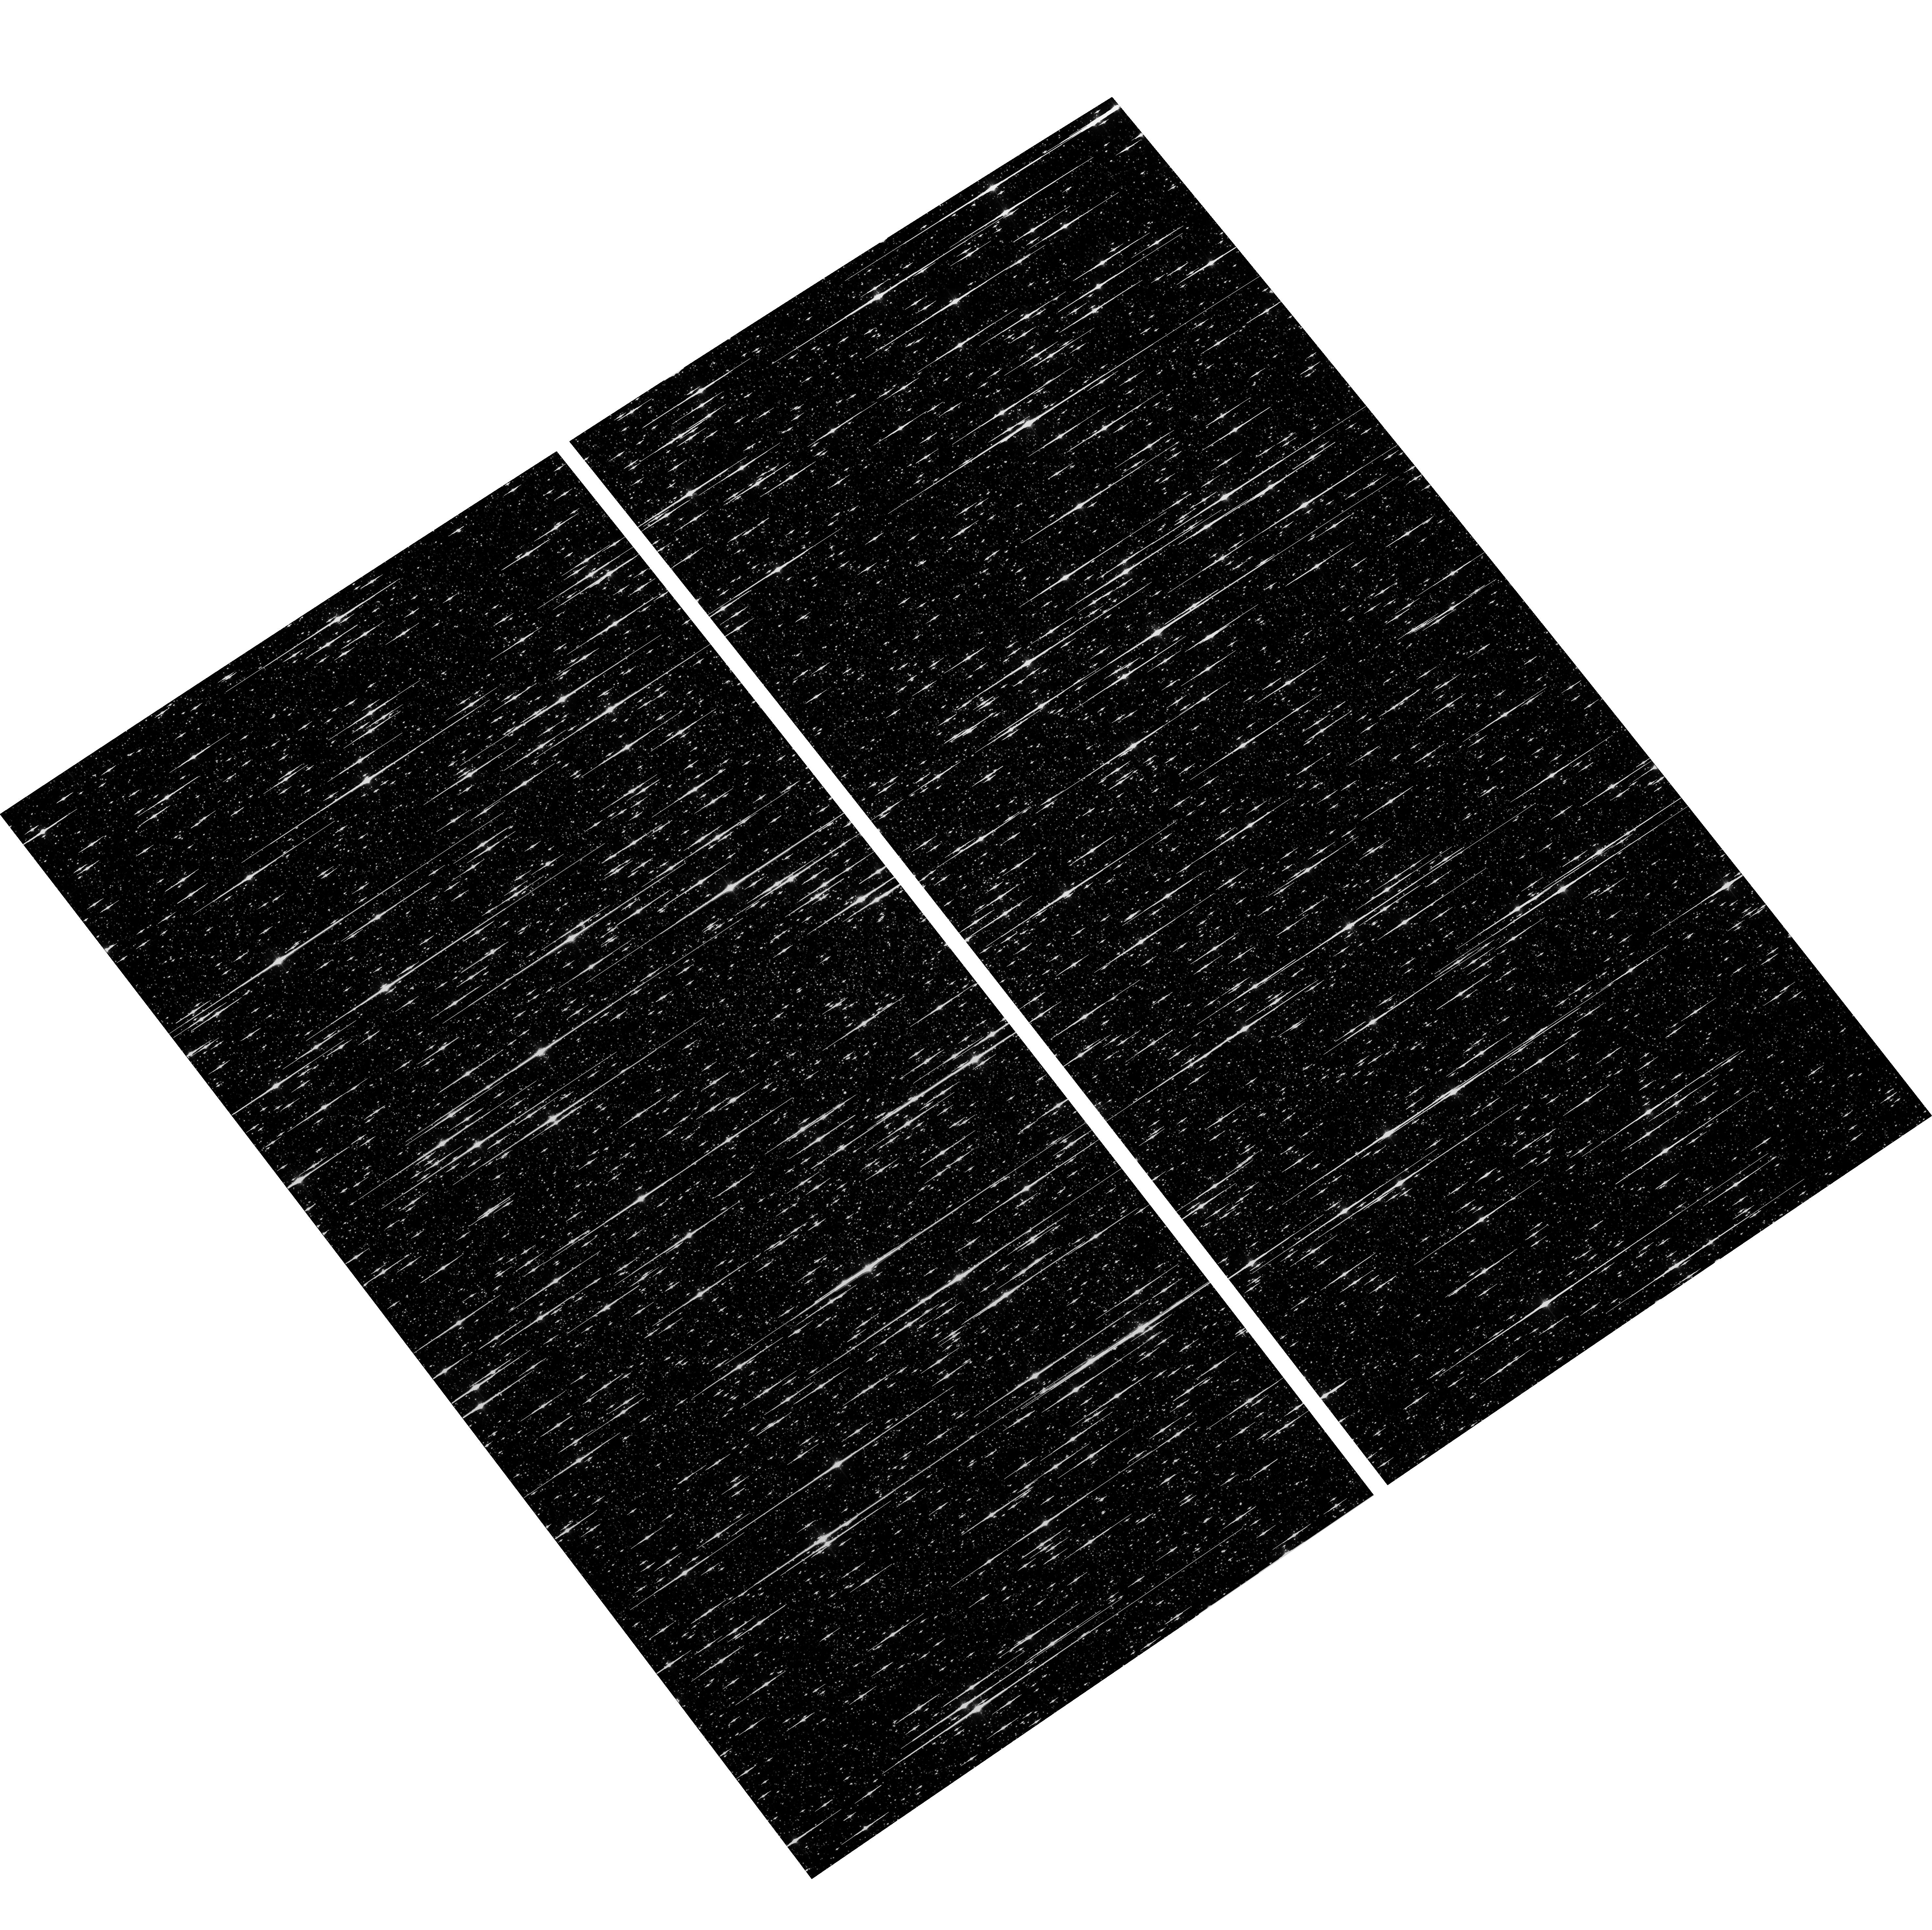
Target: NGC5139-WFC. Instrument: ACS/WFC. Filter: F606W. Exposure: 6 min. Observation ID: hst_17331_02_acs_wfc_f606w_jf4w02

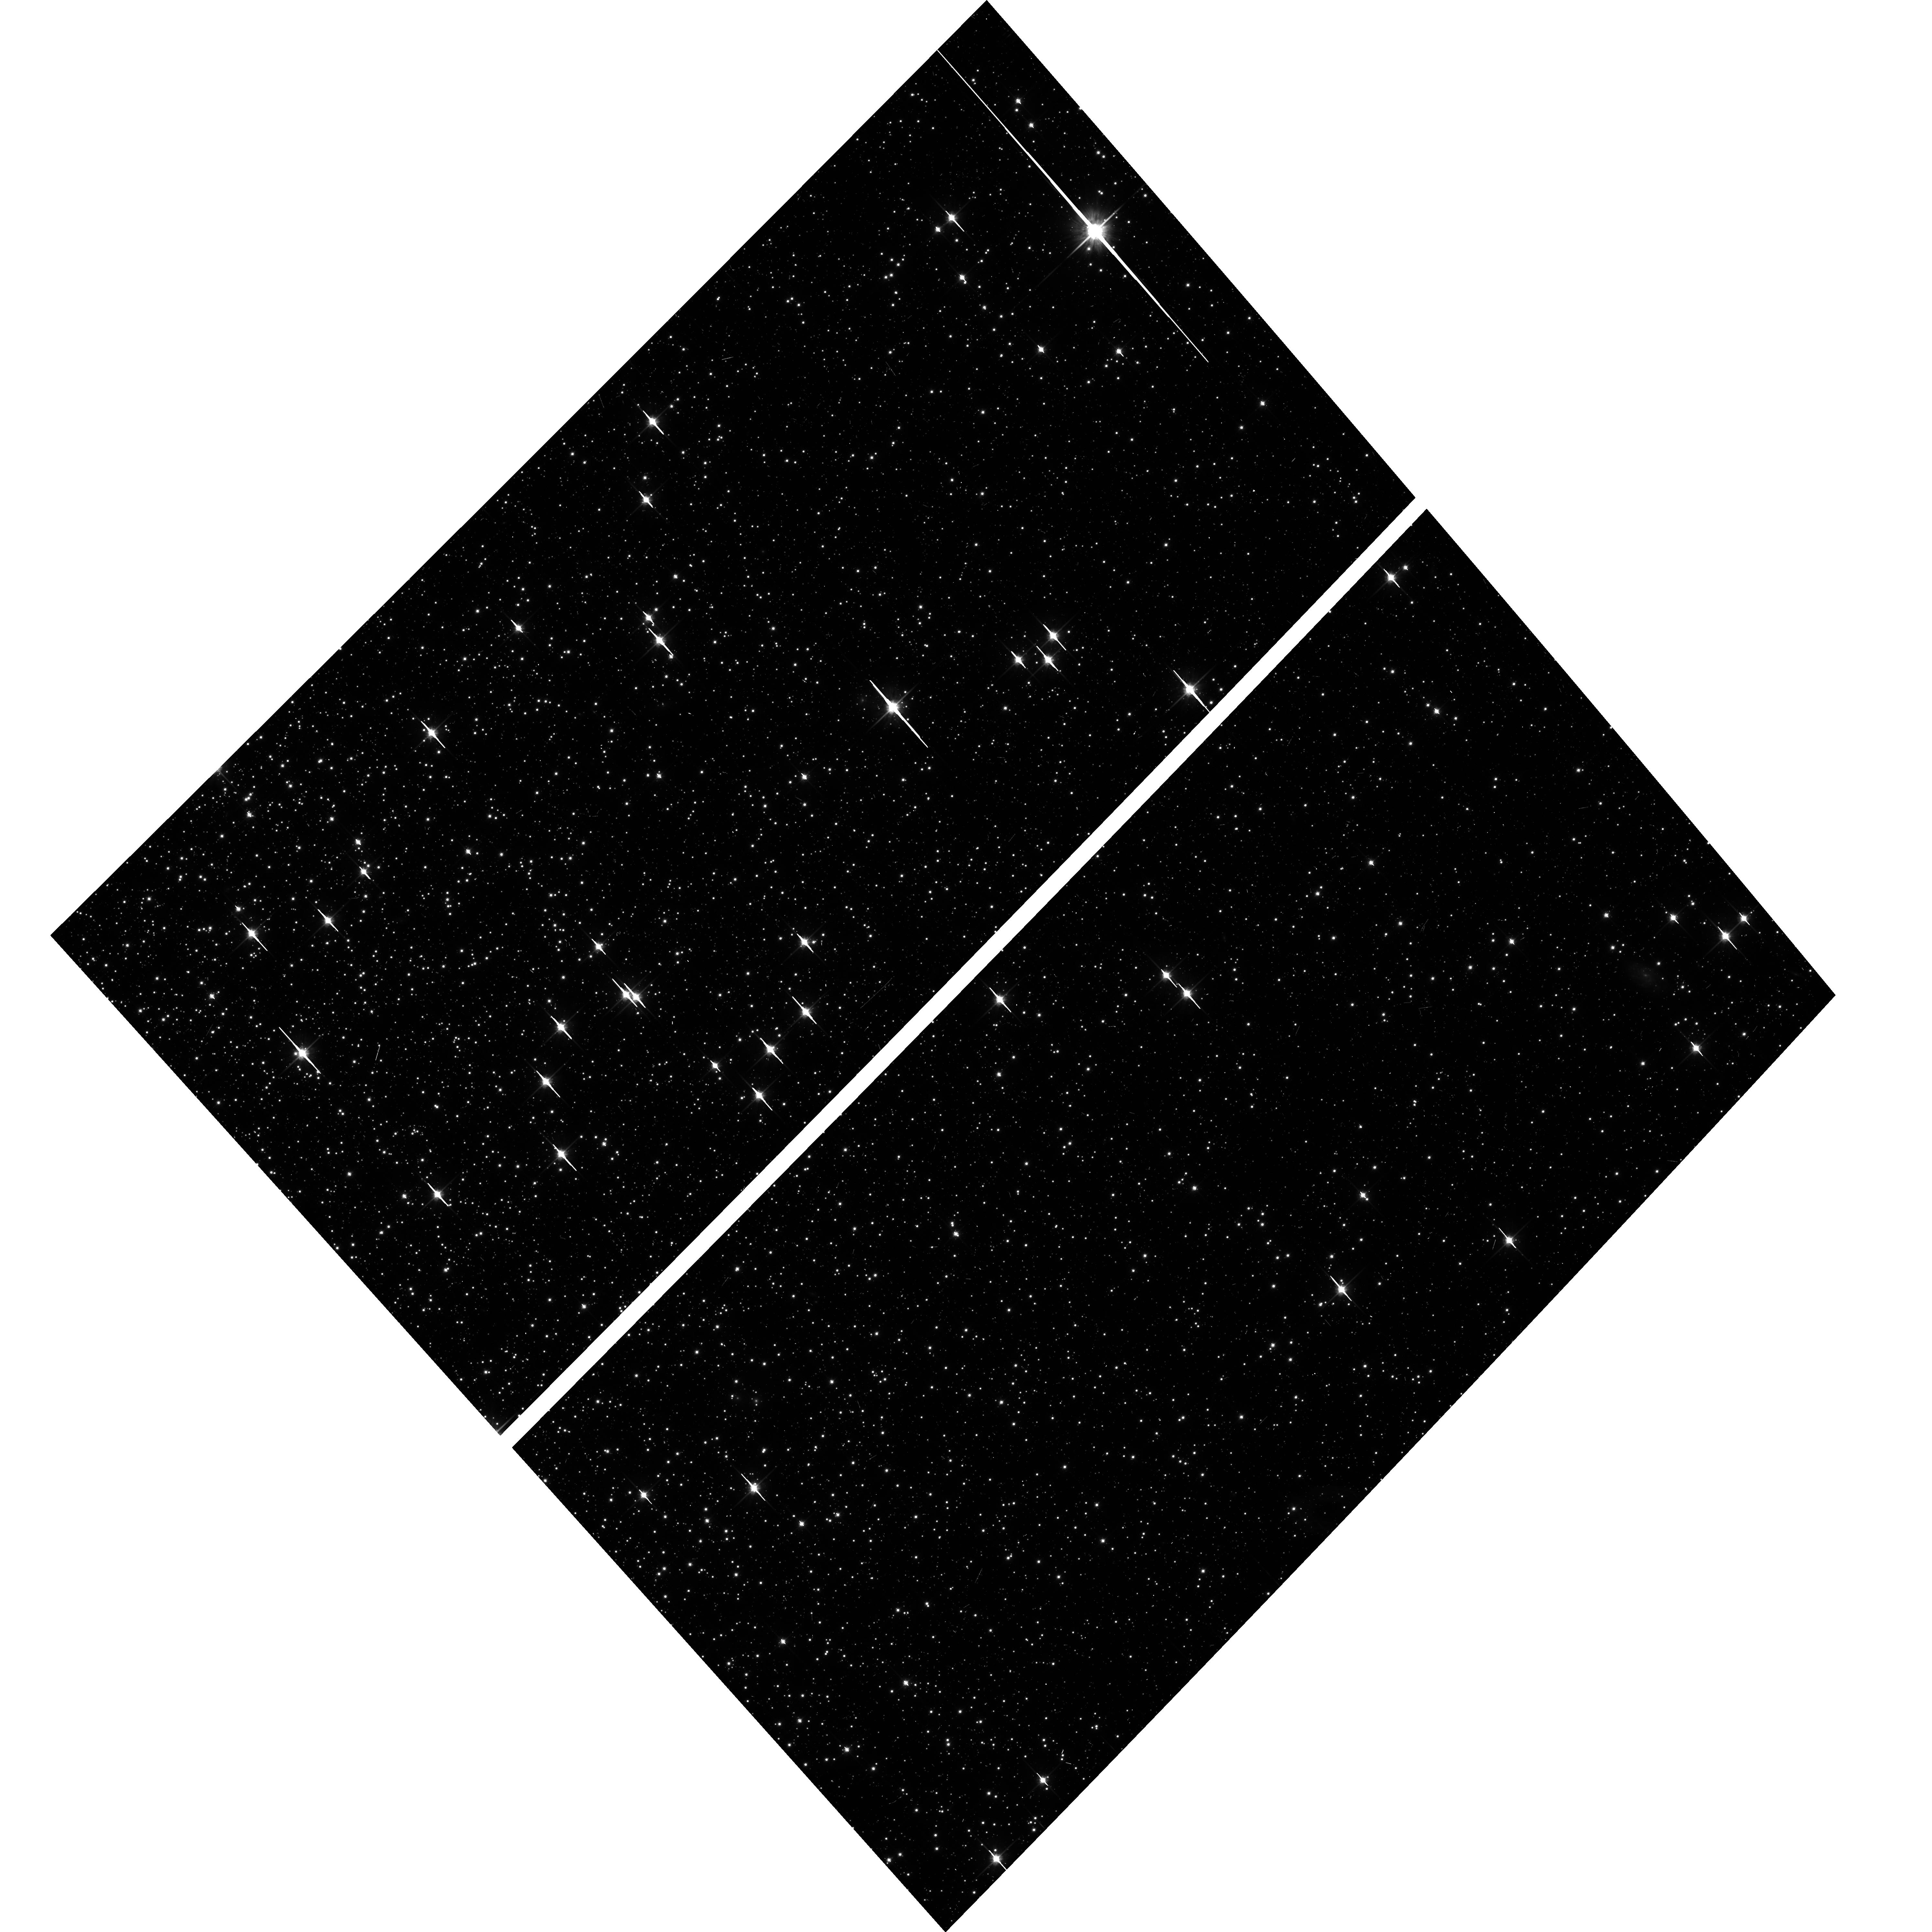
Target: NGC104-WFC. Instrument: ACS/WFC. Filter: F814W. Exposure: 6 min. Observation ID: hst_17331_03_acs_wfc_f814w_jf4w03

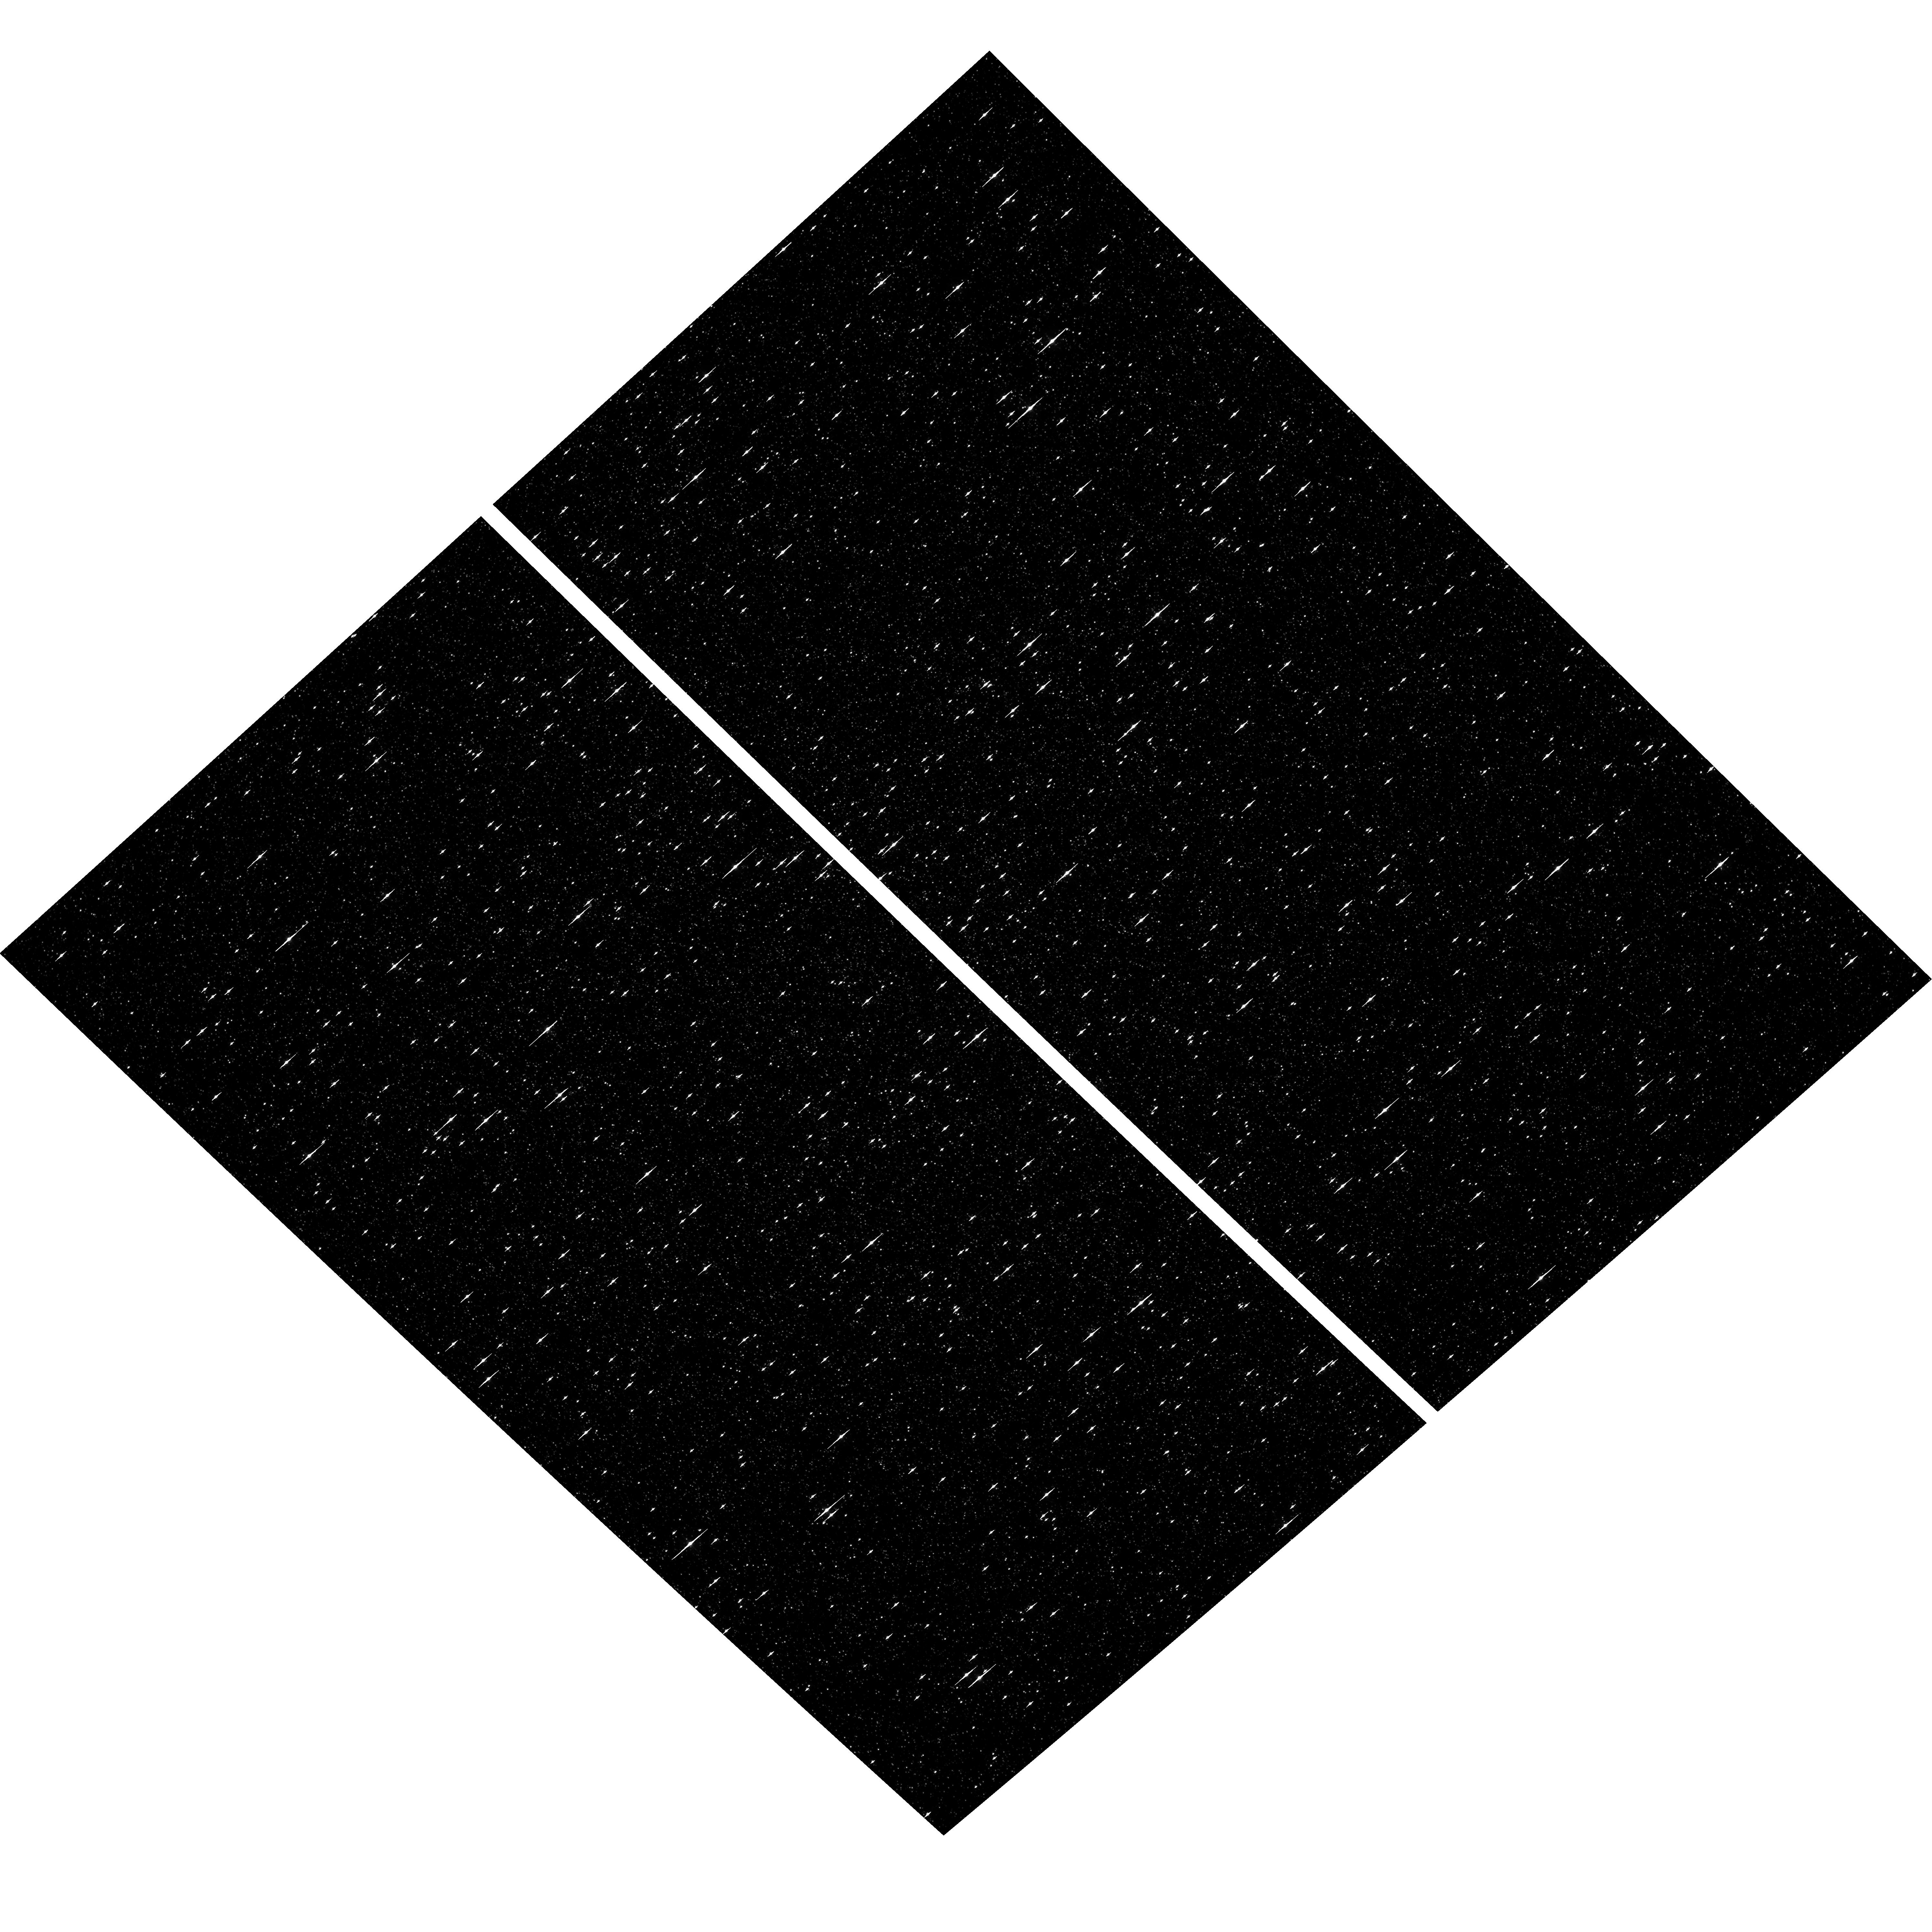
Target: NGC5139-WFC. Instrument: ACS/WFC. Filter: F435W. Exposure: 6 min. Observation ID: hst_17331_04_acs_wfc_f435w_jf4w04

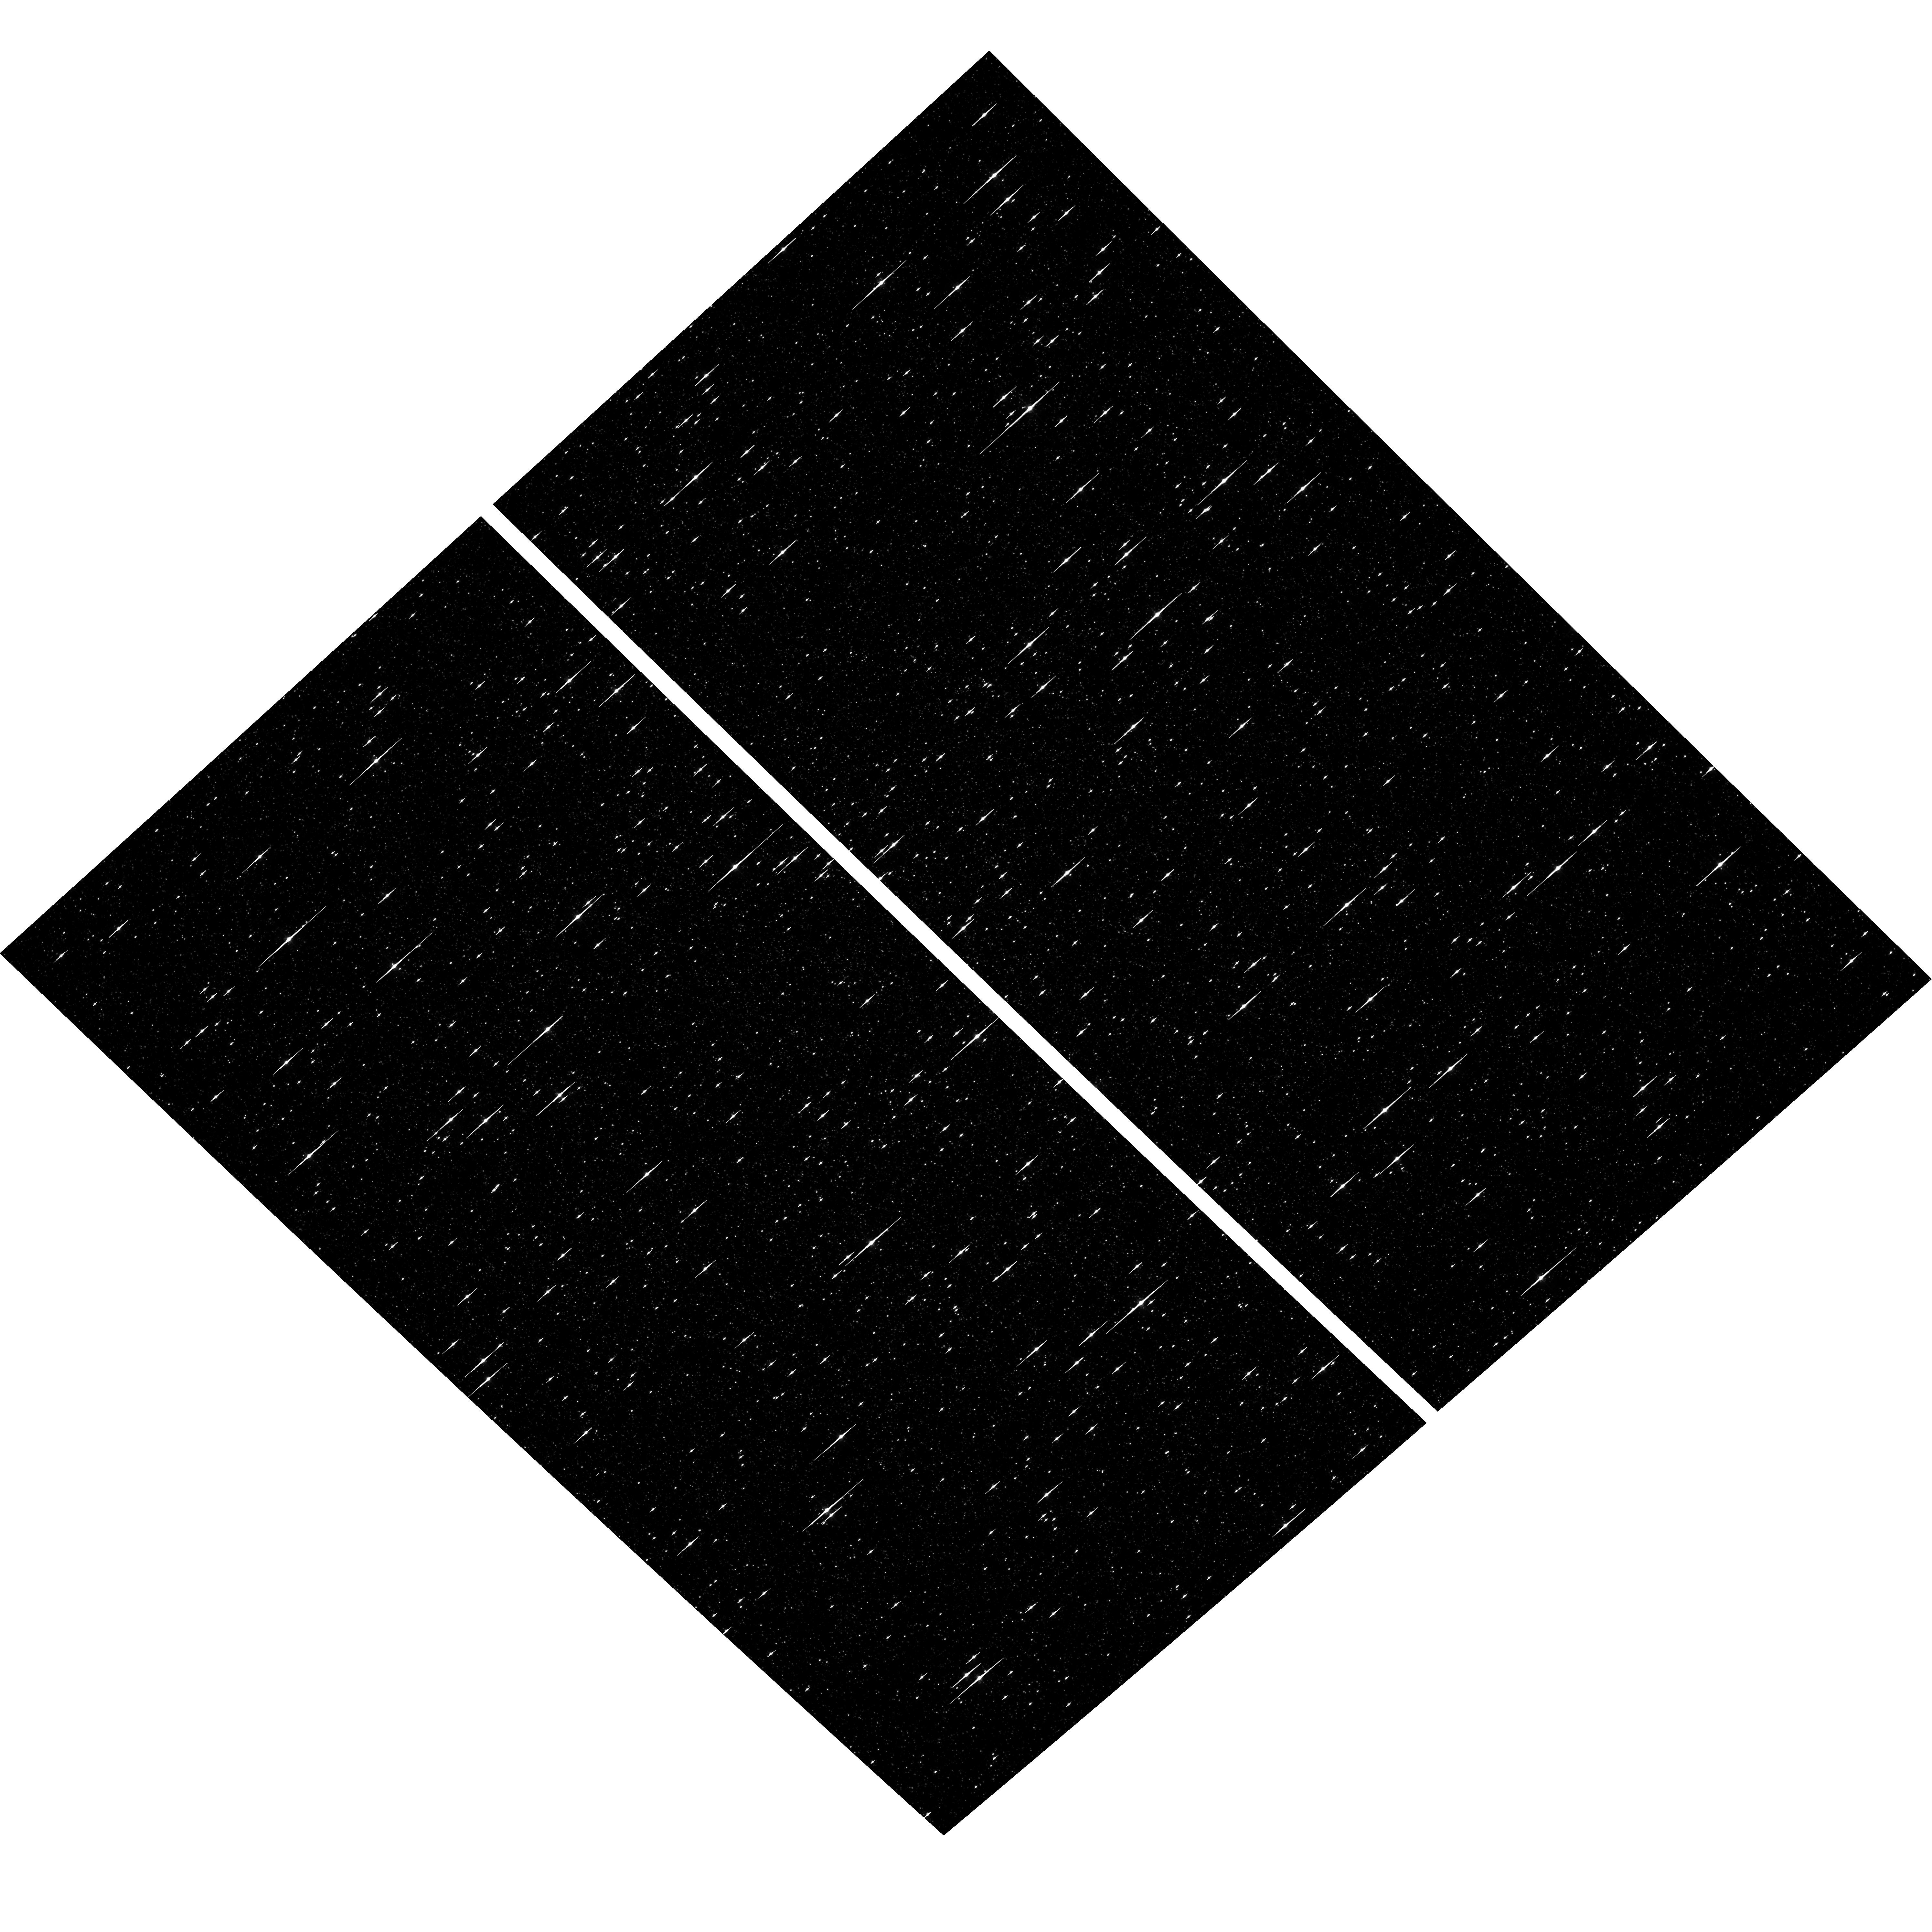
Target: NGC5139-WFC. Instrument: ACS/WFC. Filter: F550M. Exposure: 6 min. Observation ID: hst_17331_04_acs_wfc_f550m_jf4w04

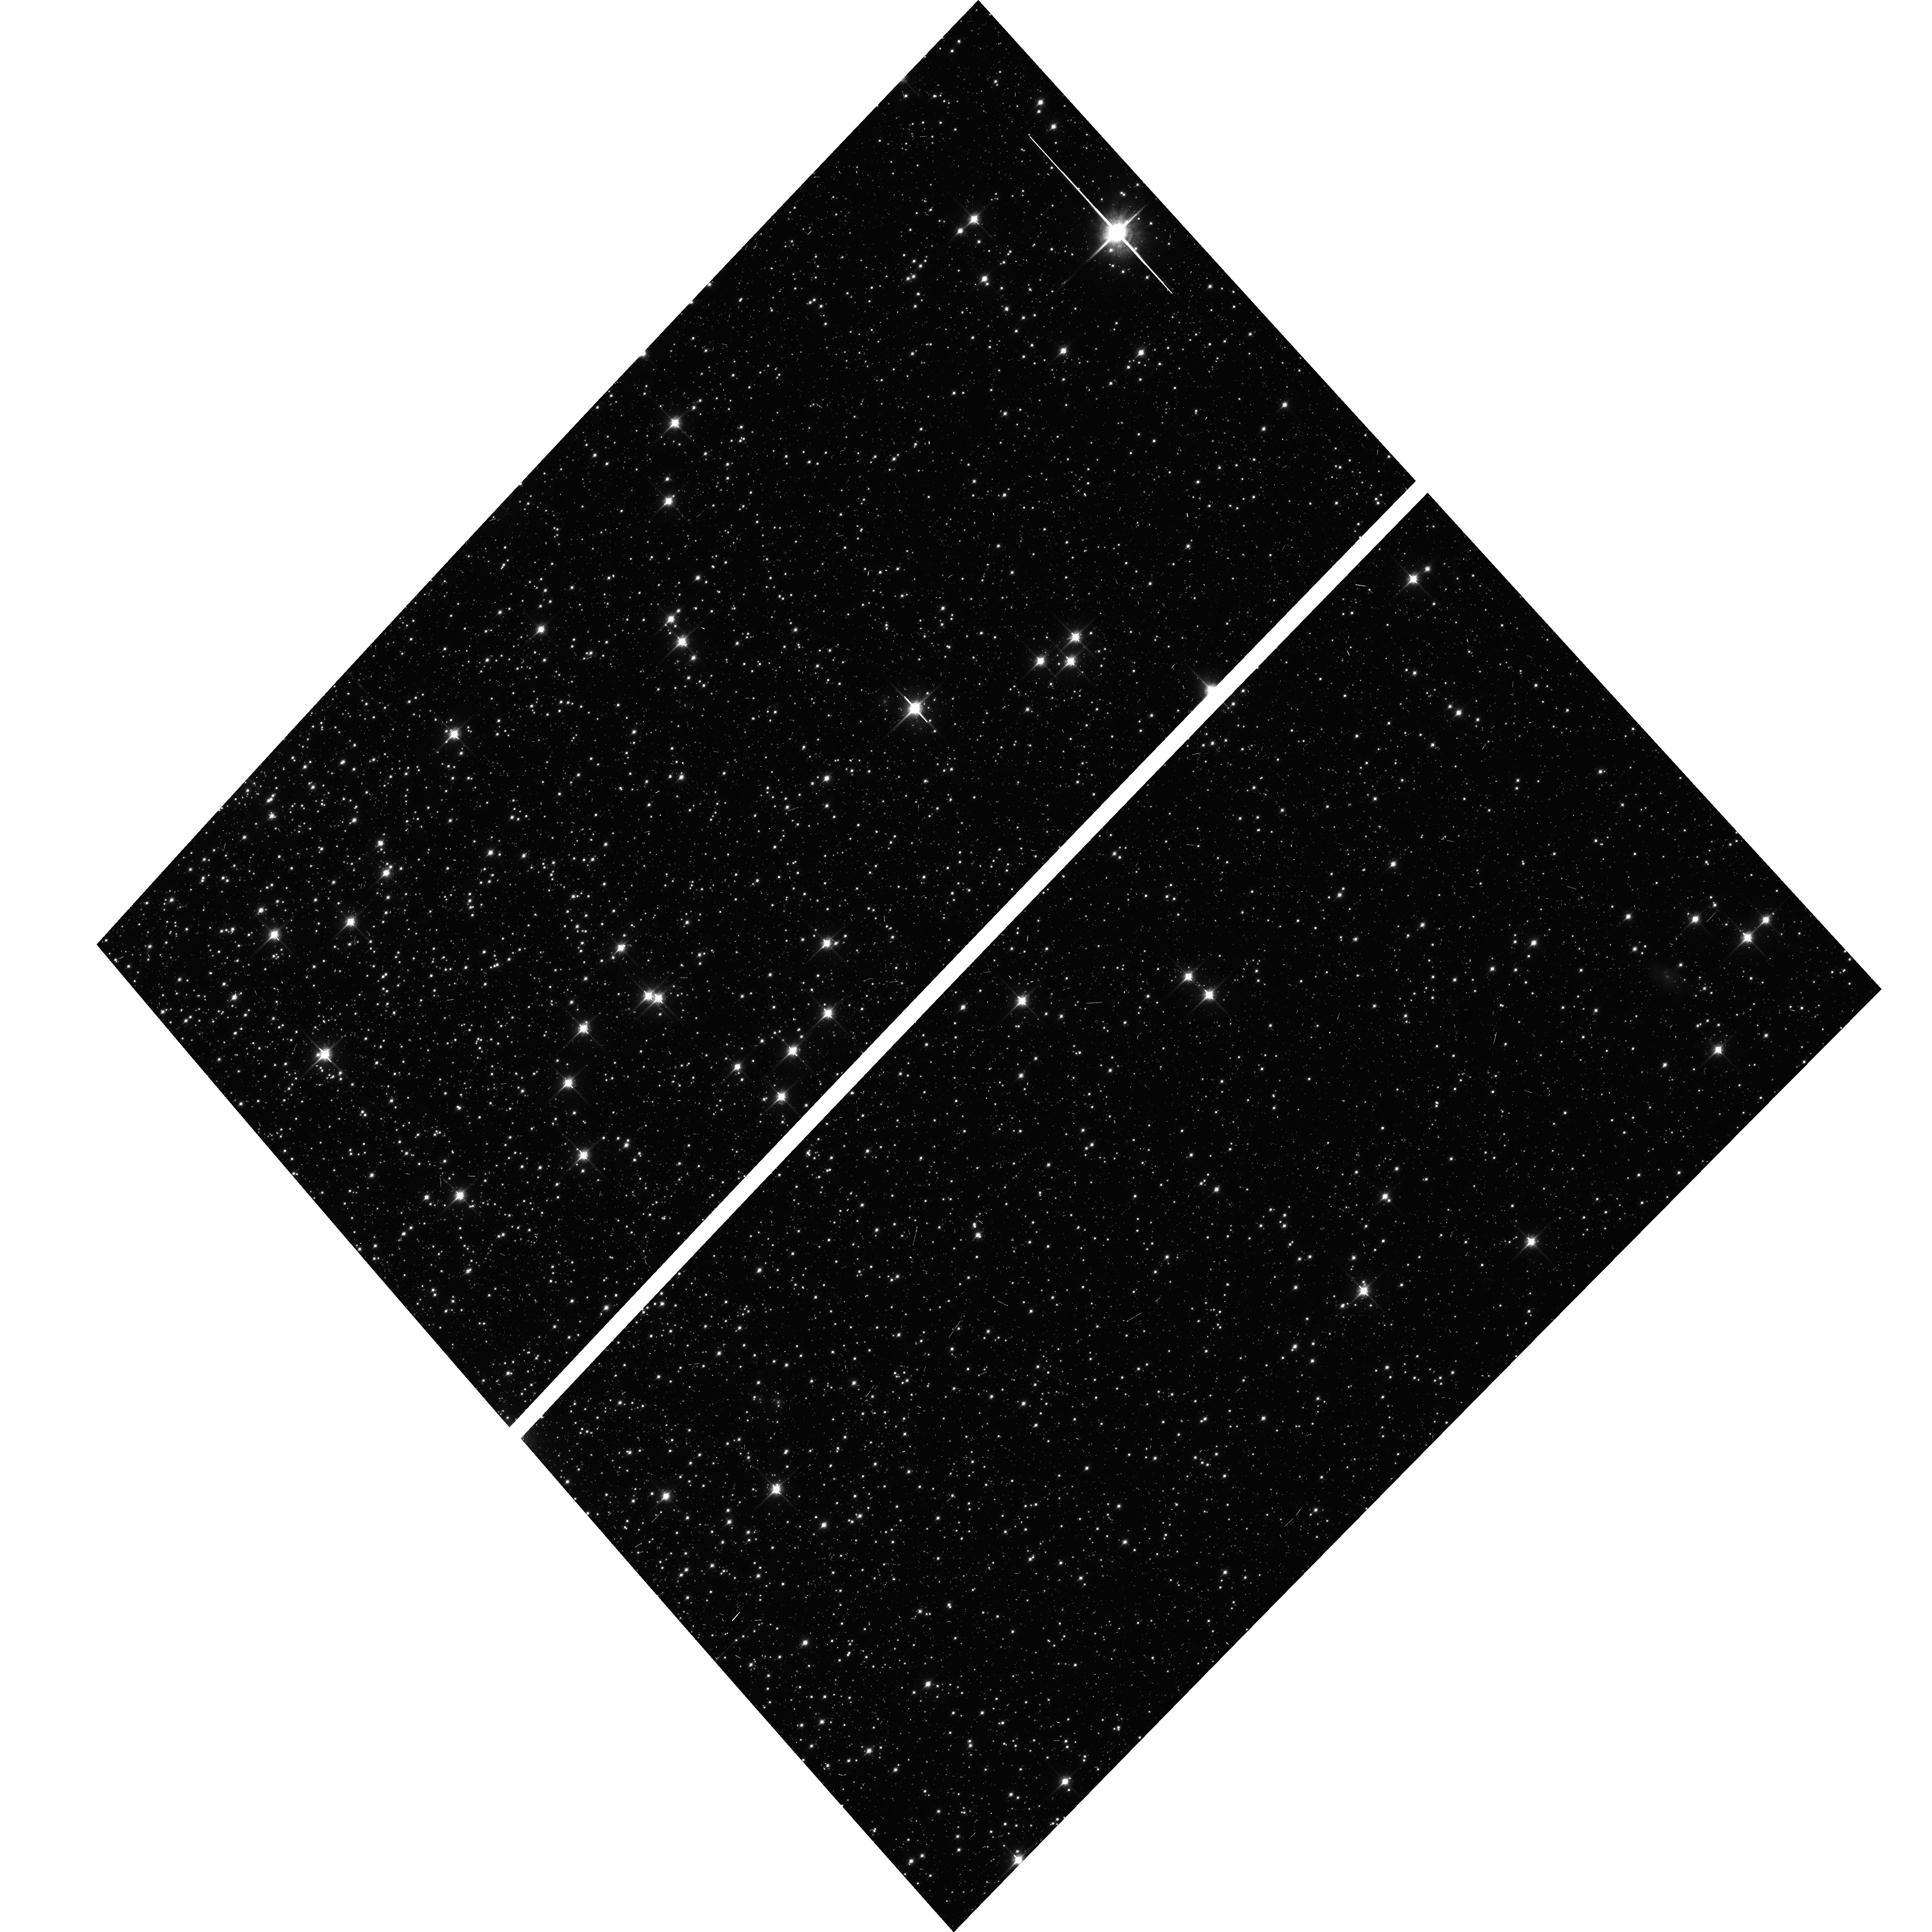
Target: NGC104-WFC. Instrument: ACS/WFC. Filter: F850LP. Exposure: 6 min. Observation ID: hst_17331_01_acs_wfc_f850lp_jf4w01

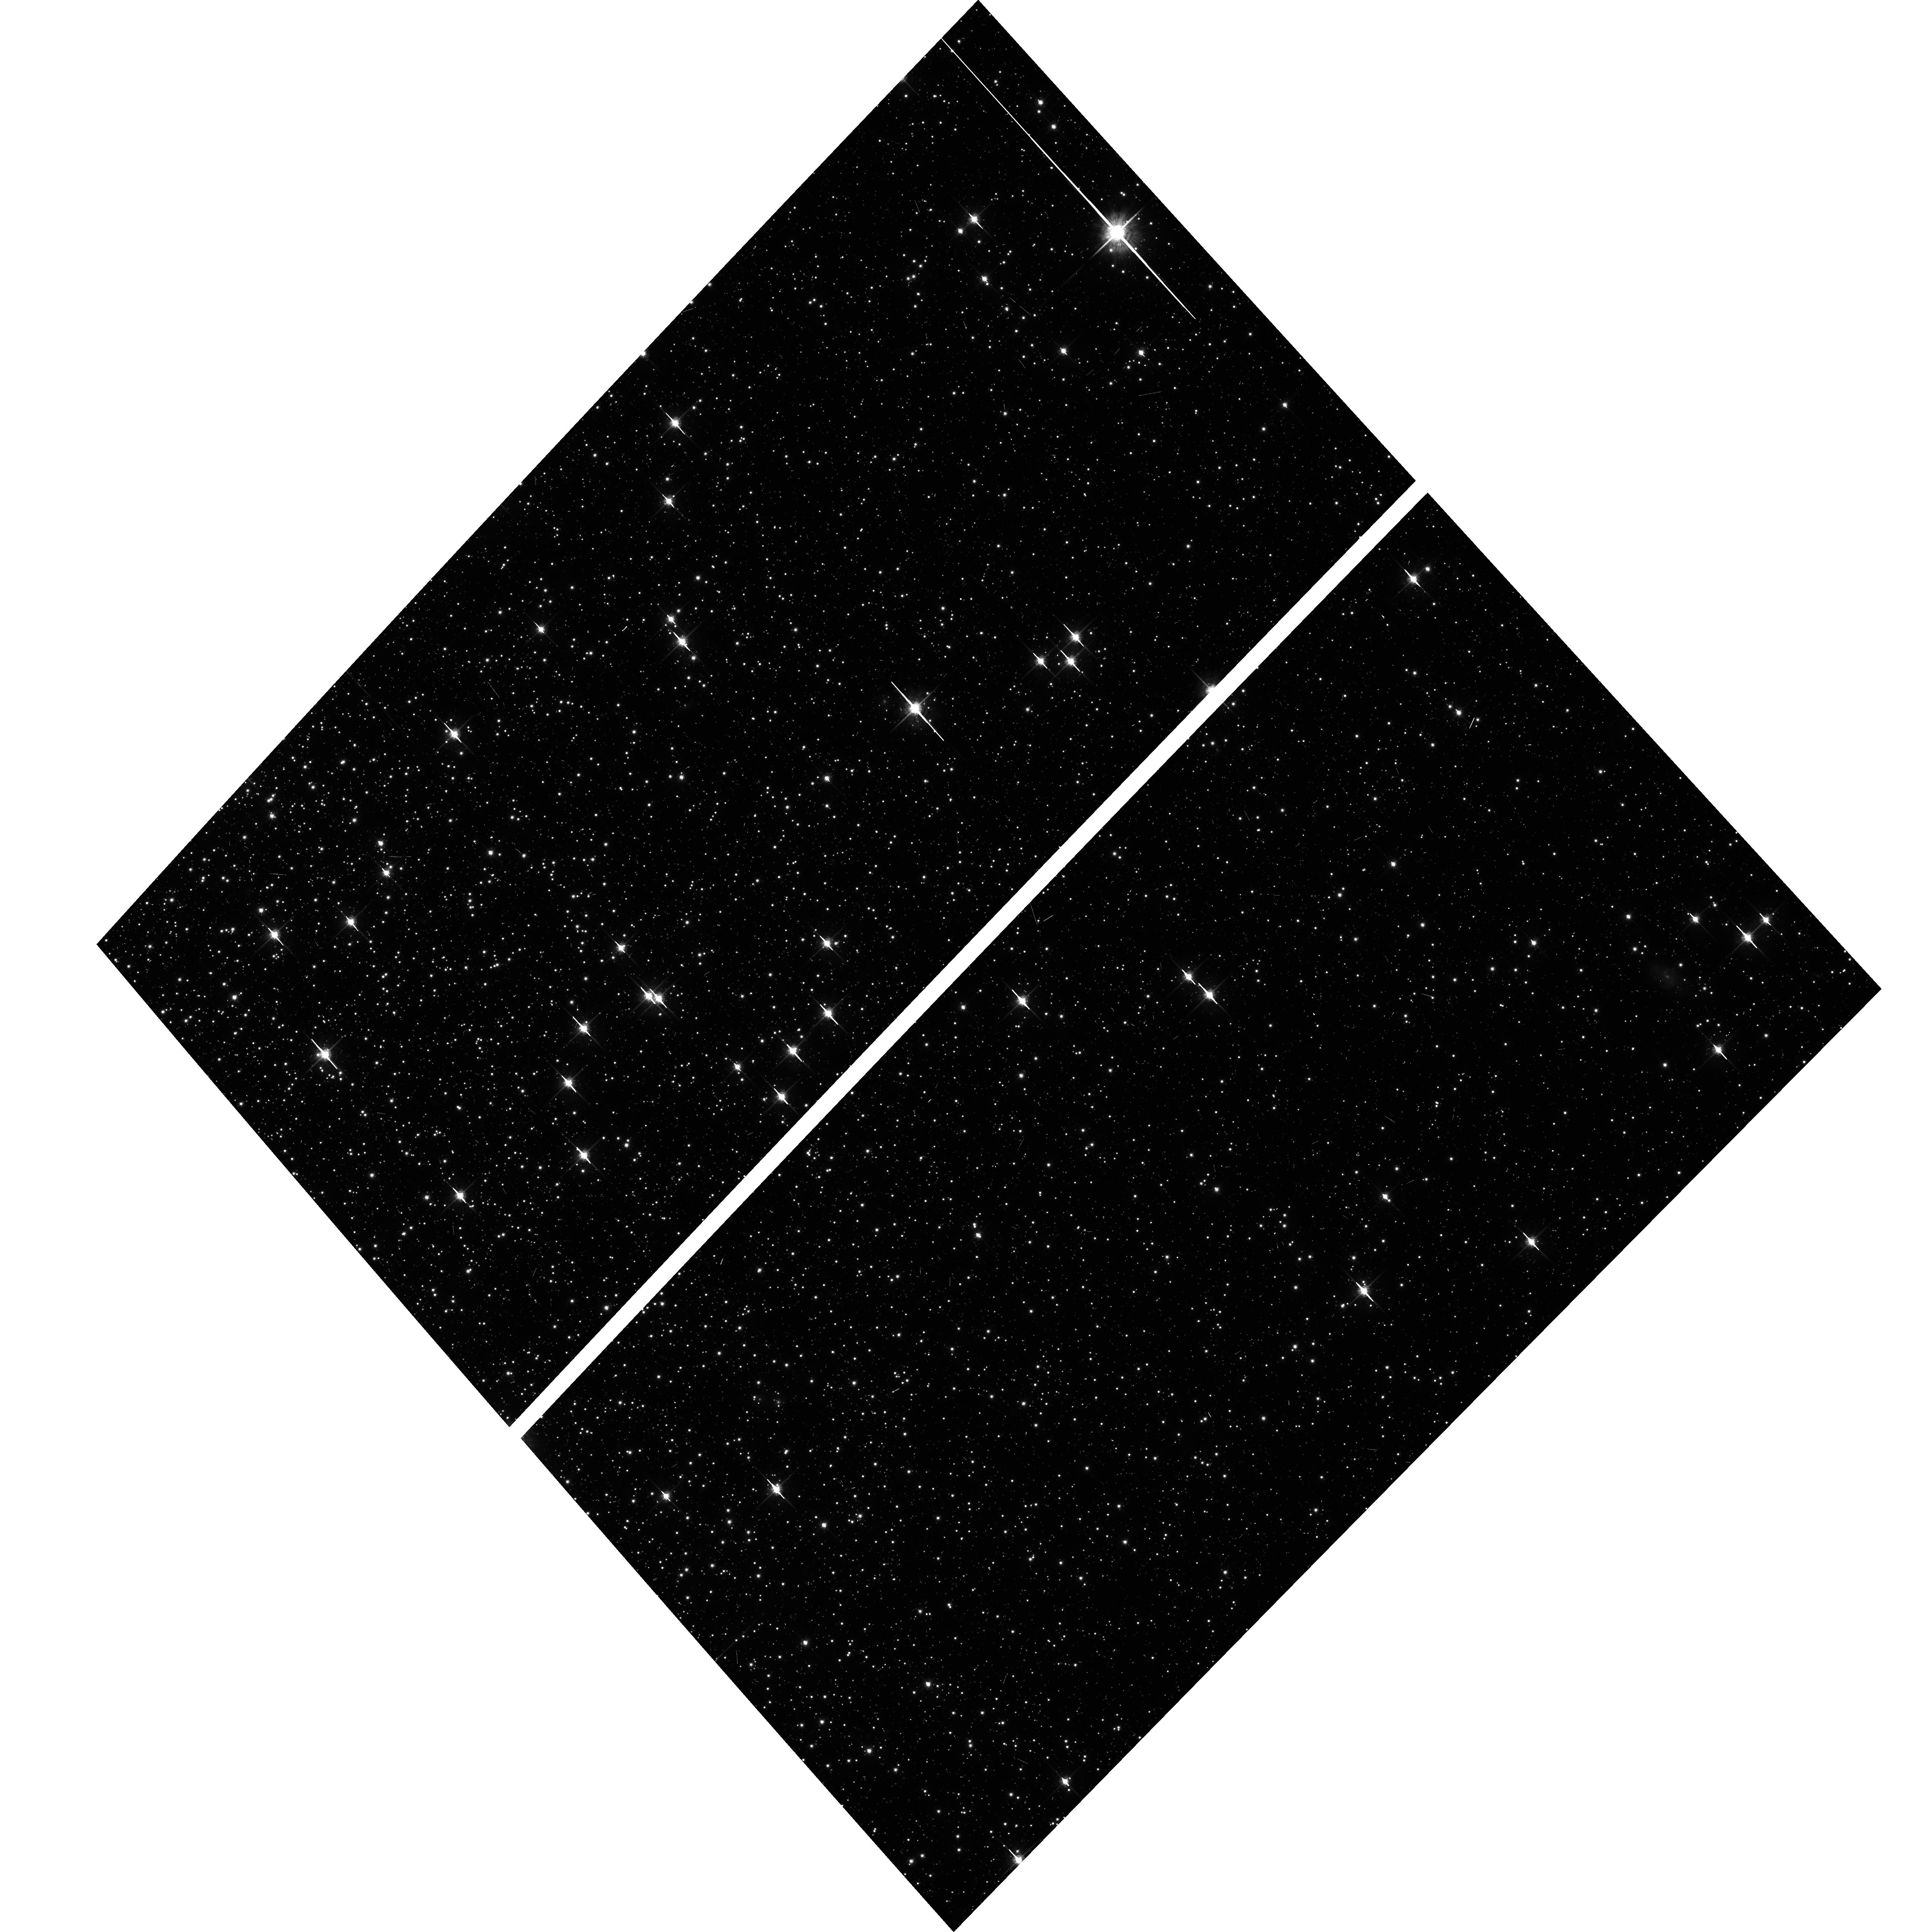
Target: NGC104-WFC. Instrument: ACS/WFC. Filter: F775W. Exposure: 6 min. Observation ID: hst_17331_01_acs_wfc_f775w_jf4w01

ACS CCD Stability Monitor (PI: Hathi, Nimish P.)

Every year, beginning with the SMOV, ACS/WFC has obtained multiband imaging of a moderately crowded stellar field in the globular cluster 47 Tuc (about 6' west of the core). Measured stellar positions and magnitudes are used to monitor local- and large-scale variations in the plate scale and the sensitivity of the detectors. Single exposures in each WFC subarray mode (512, 1K, 2K) allow us to verify that photometry obtained in full-frame and in subarray modes are repeatable to better than 1%. These observations will help validate and monitor the Cycle 24 redefined ACS subarray readouts, which now include all pixel columns for consistent timings. Although the new 512, 1K and 2K subarrays are defined for all 4 readout amplifiers, the B amplifier subarrays are the current default for subarray requests and the default for the WFC polarizers. This program will obtain only B-amplifier subarray exposures. Cycle 31 will be the fifth year of consecutive Omega Centauri globular cluster observations with standard ACS/WFC filters (in the same way as 47 Tuc). This cluster is a WFC3/UVIS calibration target. These ACS observations will be used for comparison of L-flat and filter-dependent distortion for ACS/WFC and WFC3/UVIS.